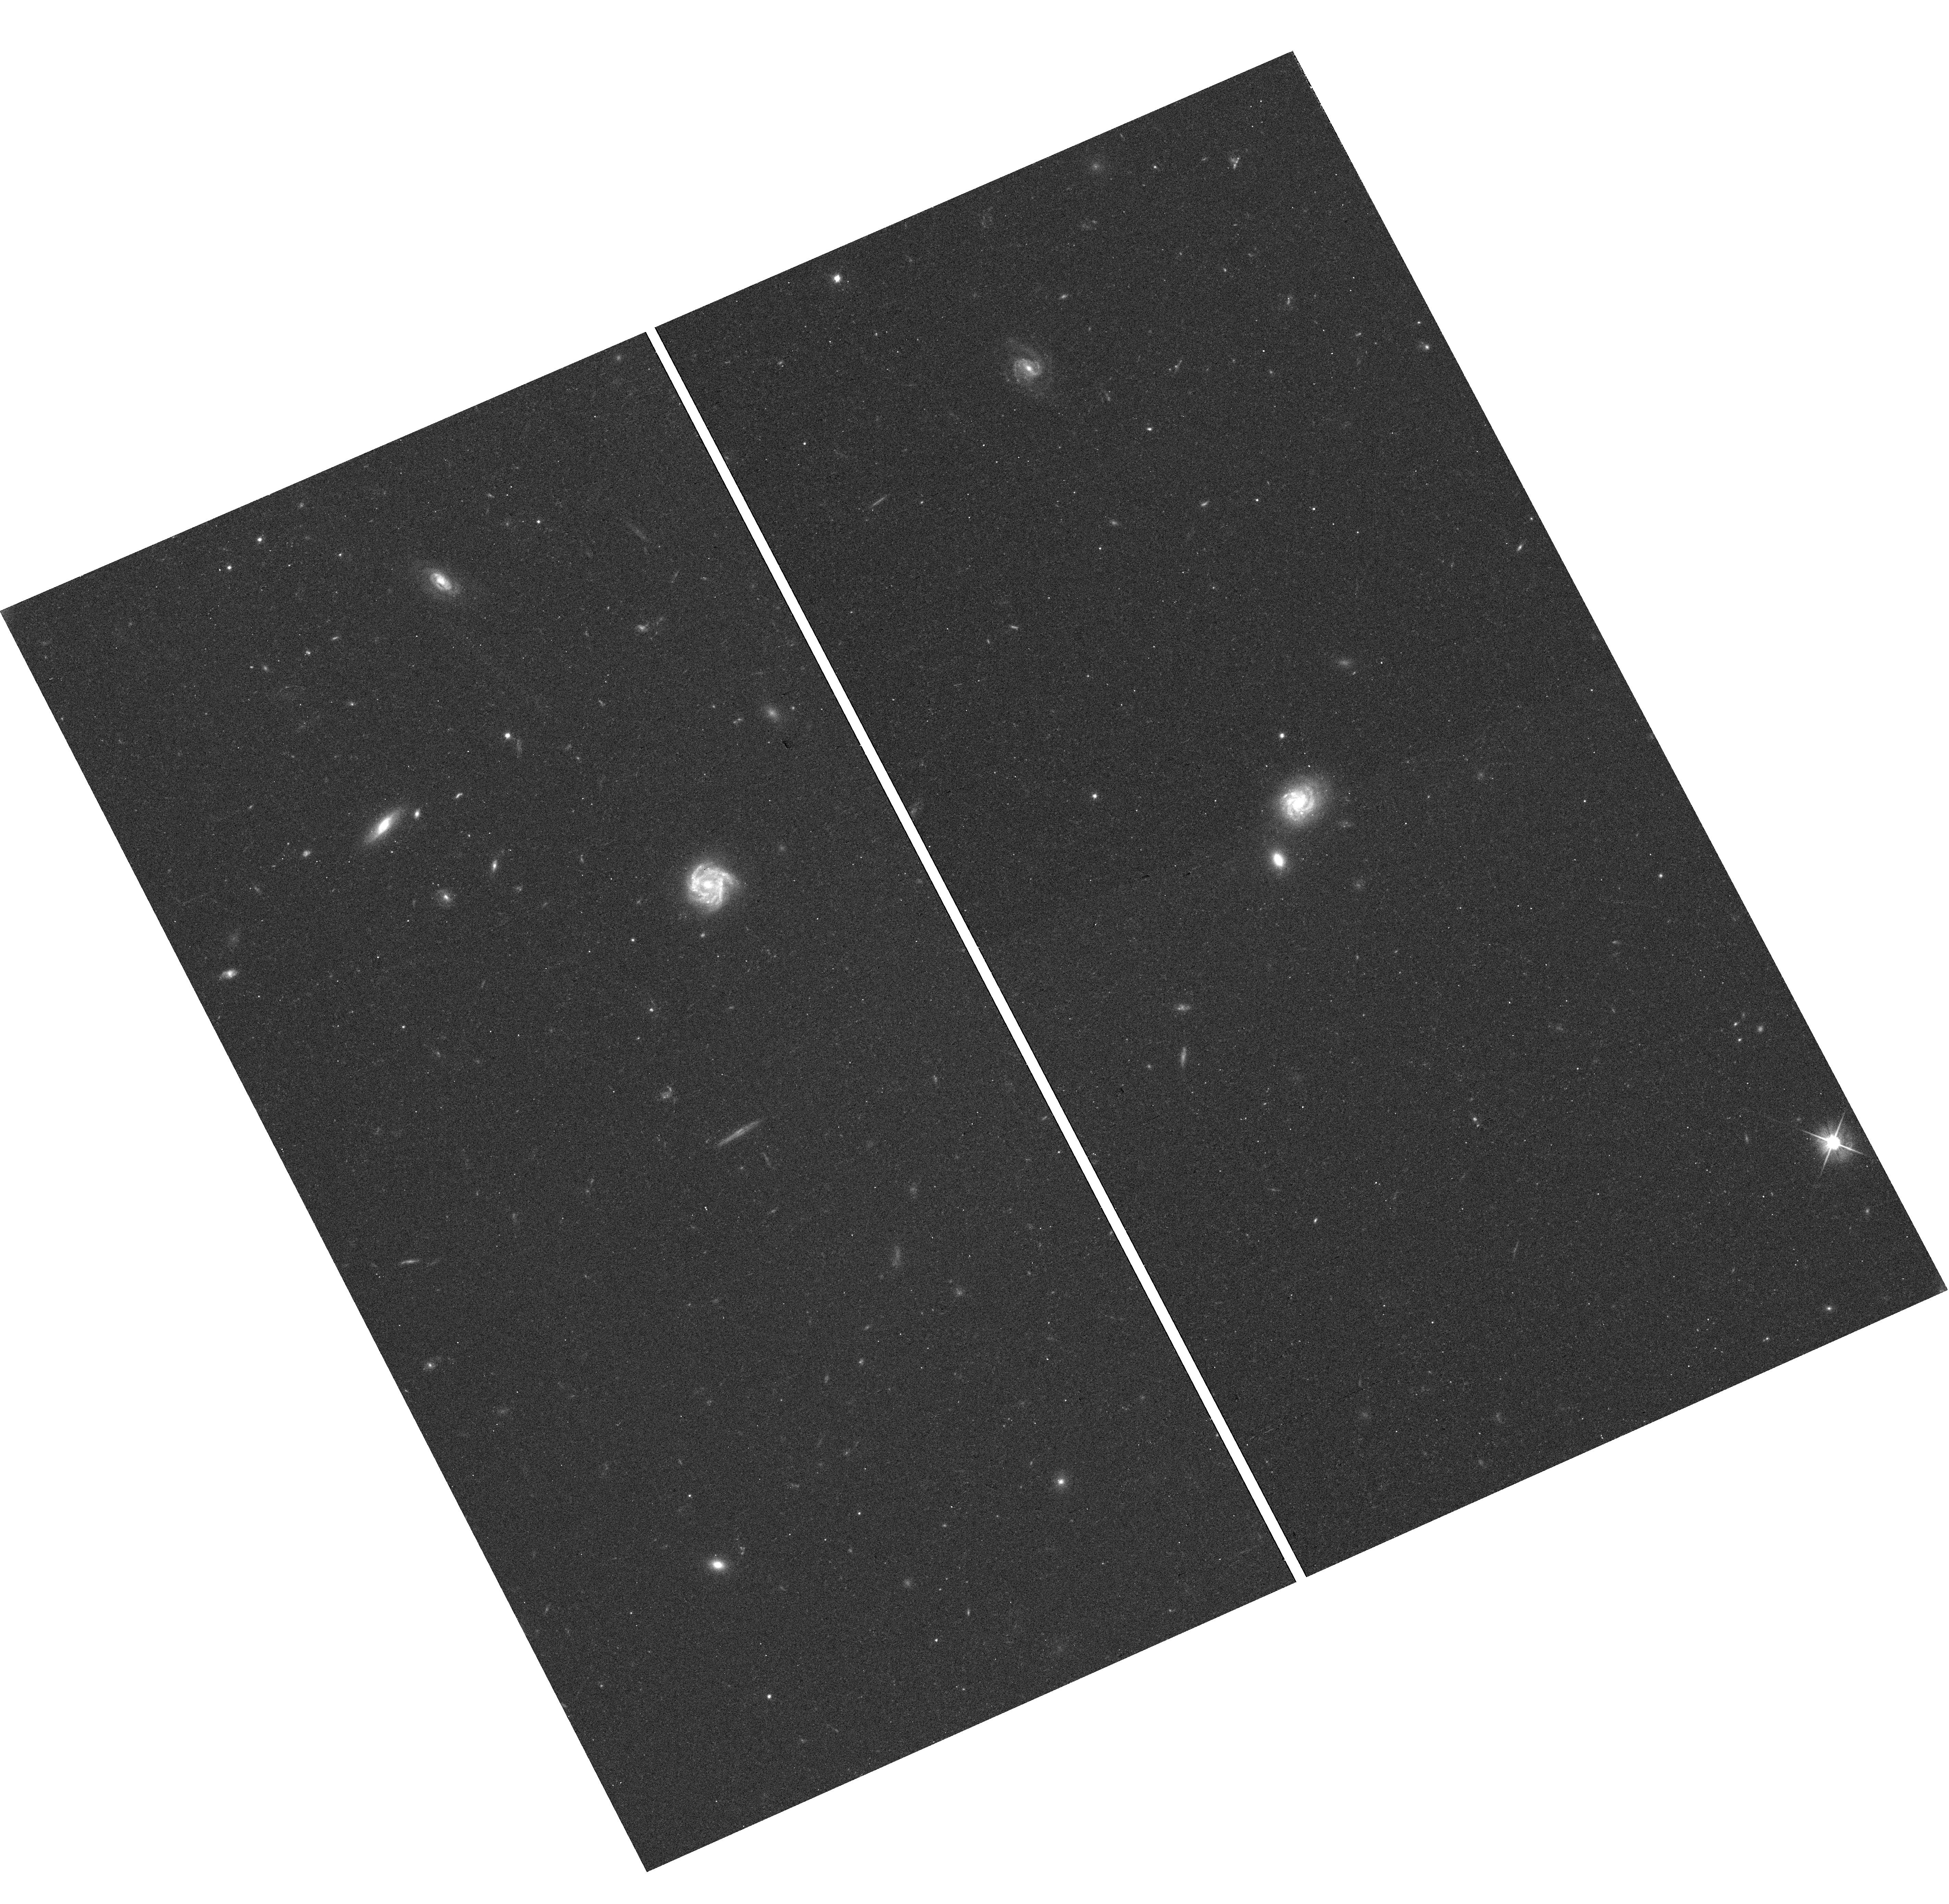
Target: GAMA-1333
Instrument: WFC3/UVIS
Filter: F606W
Exposure: 15 min
Observation ID: hst_13695_93_wfc3_uvis_f606w_iclt93

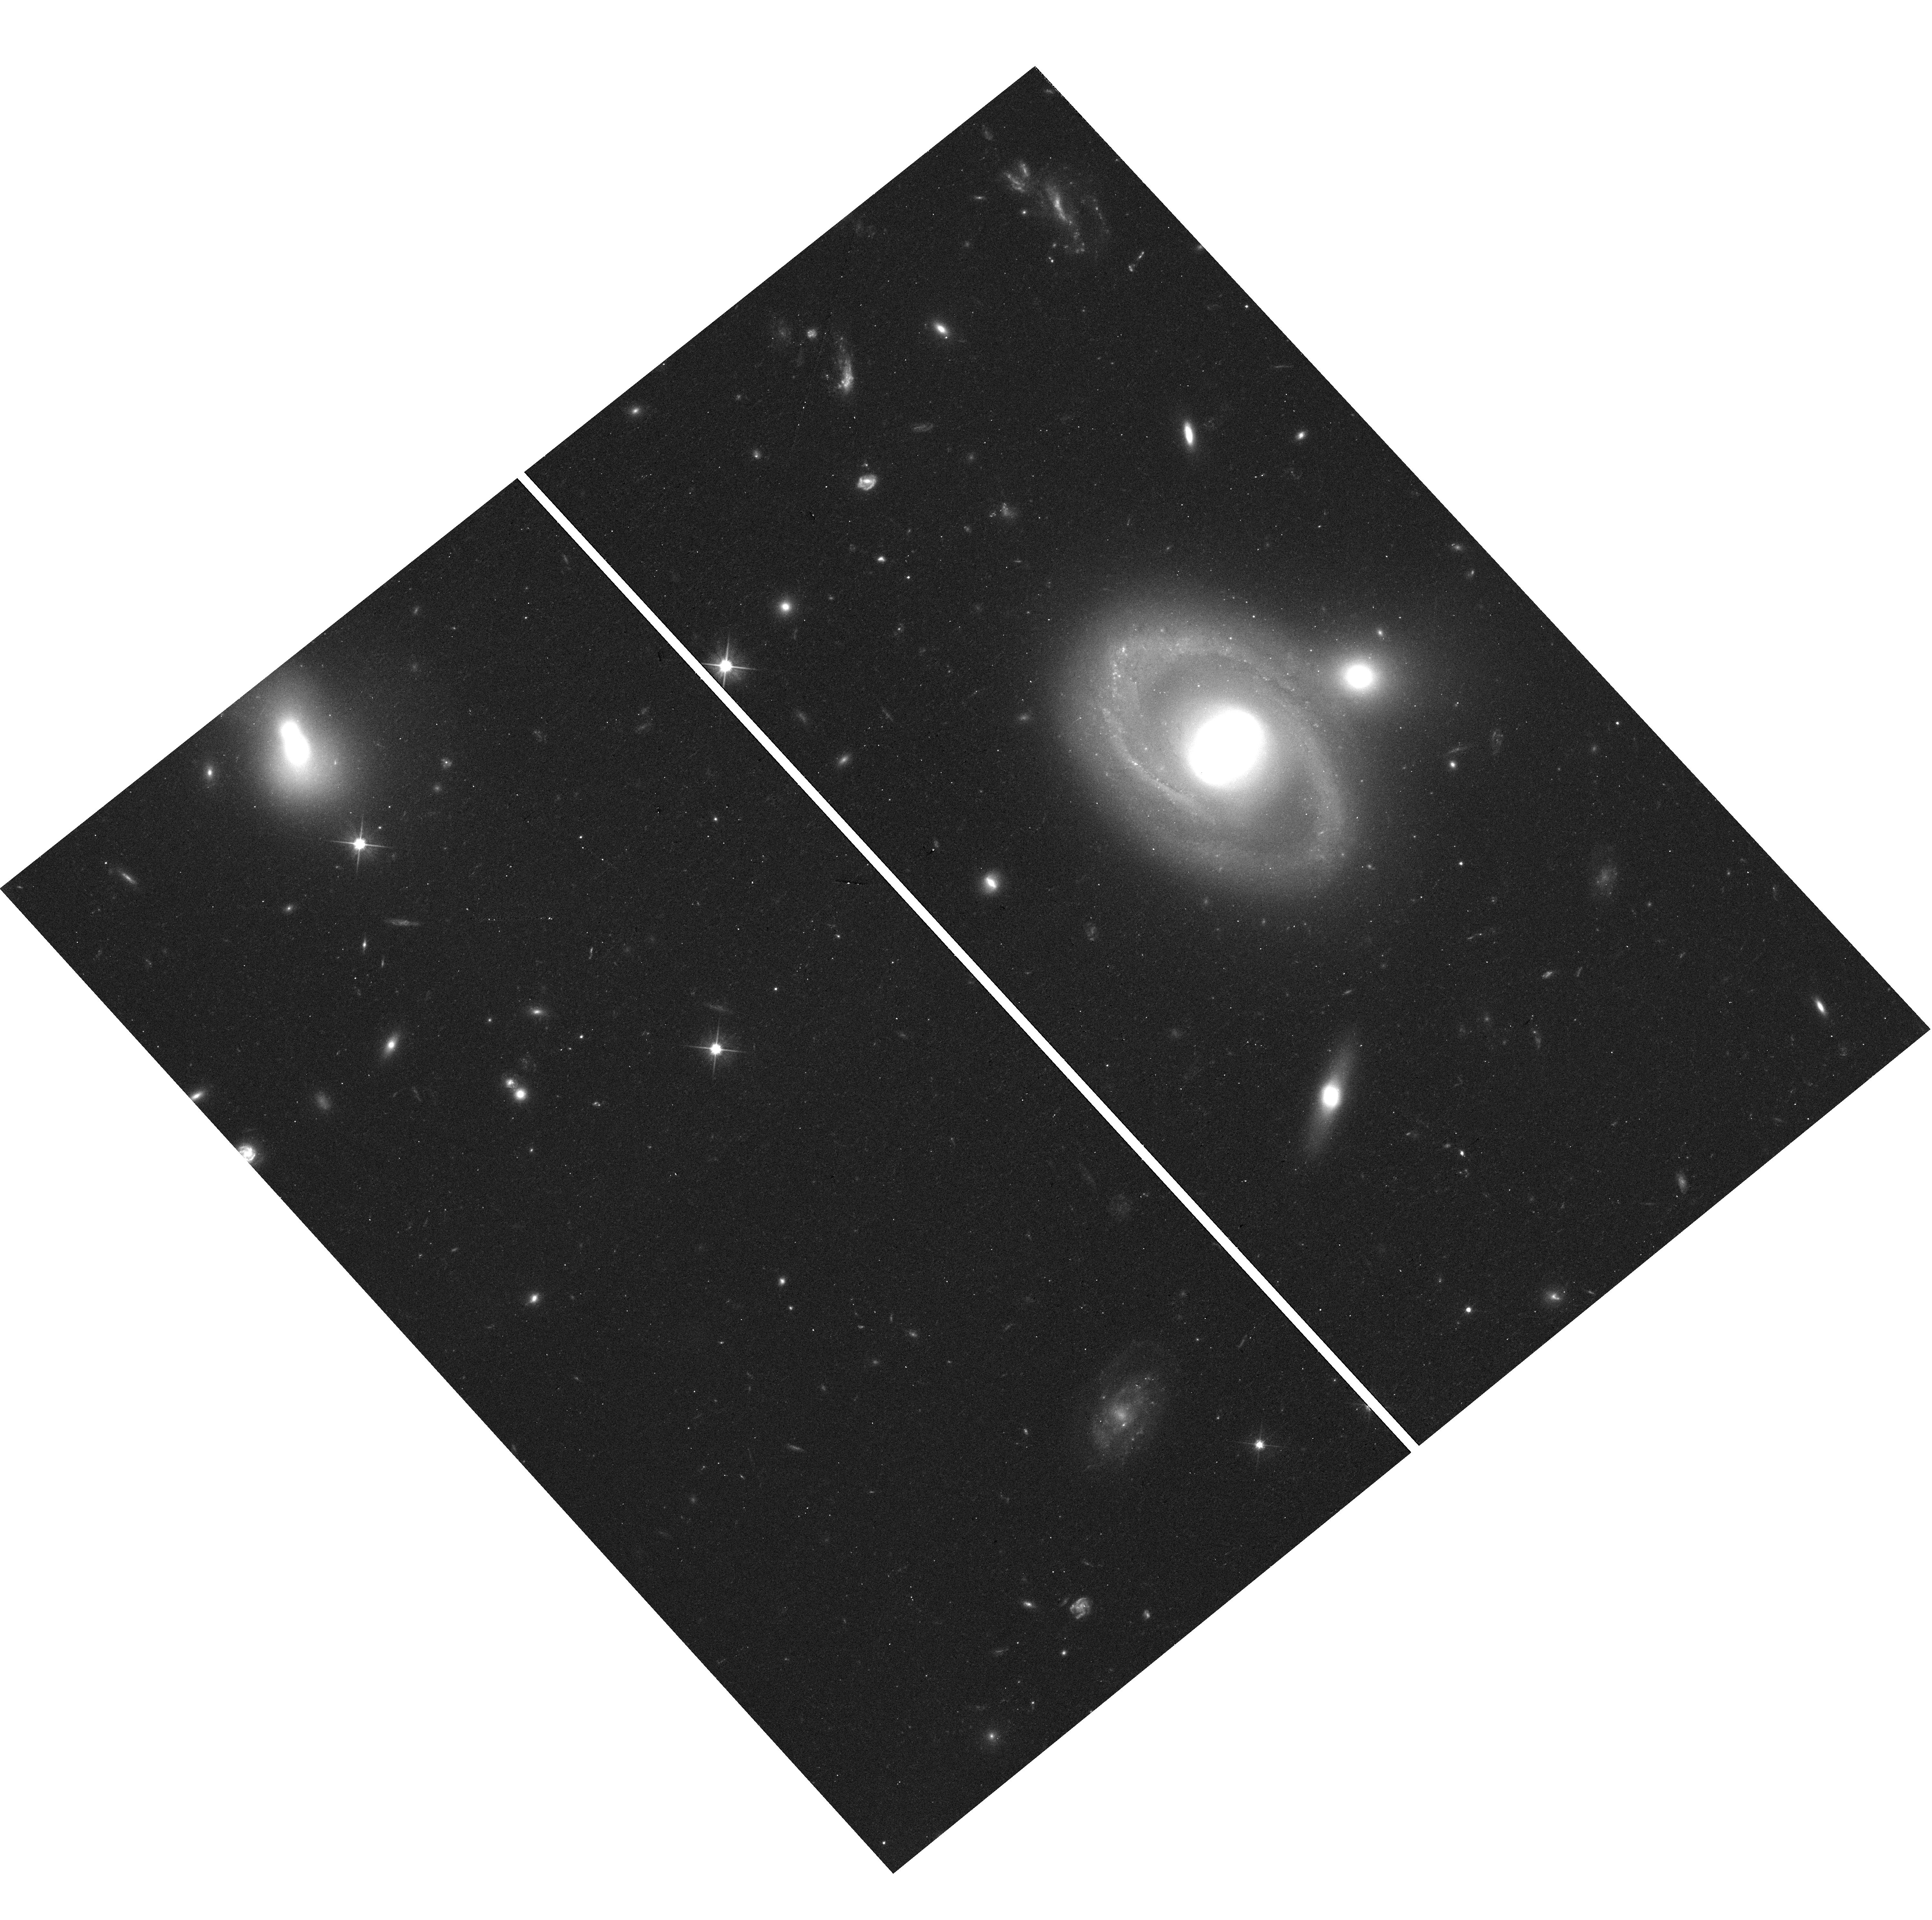
Target: SDSS-587729651810631860
Instrument: WFC3/UVIS
Filter: F606W
Exposure: 15 min
Observation ID: hst_13695_68_wfc3_uvis_f606w_iclt68

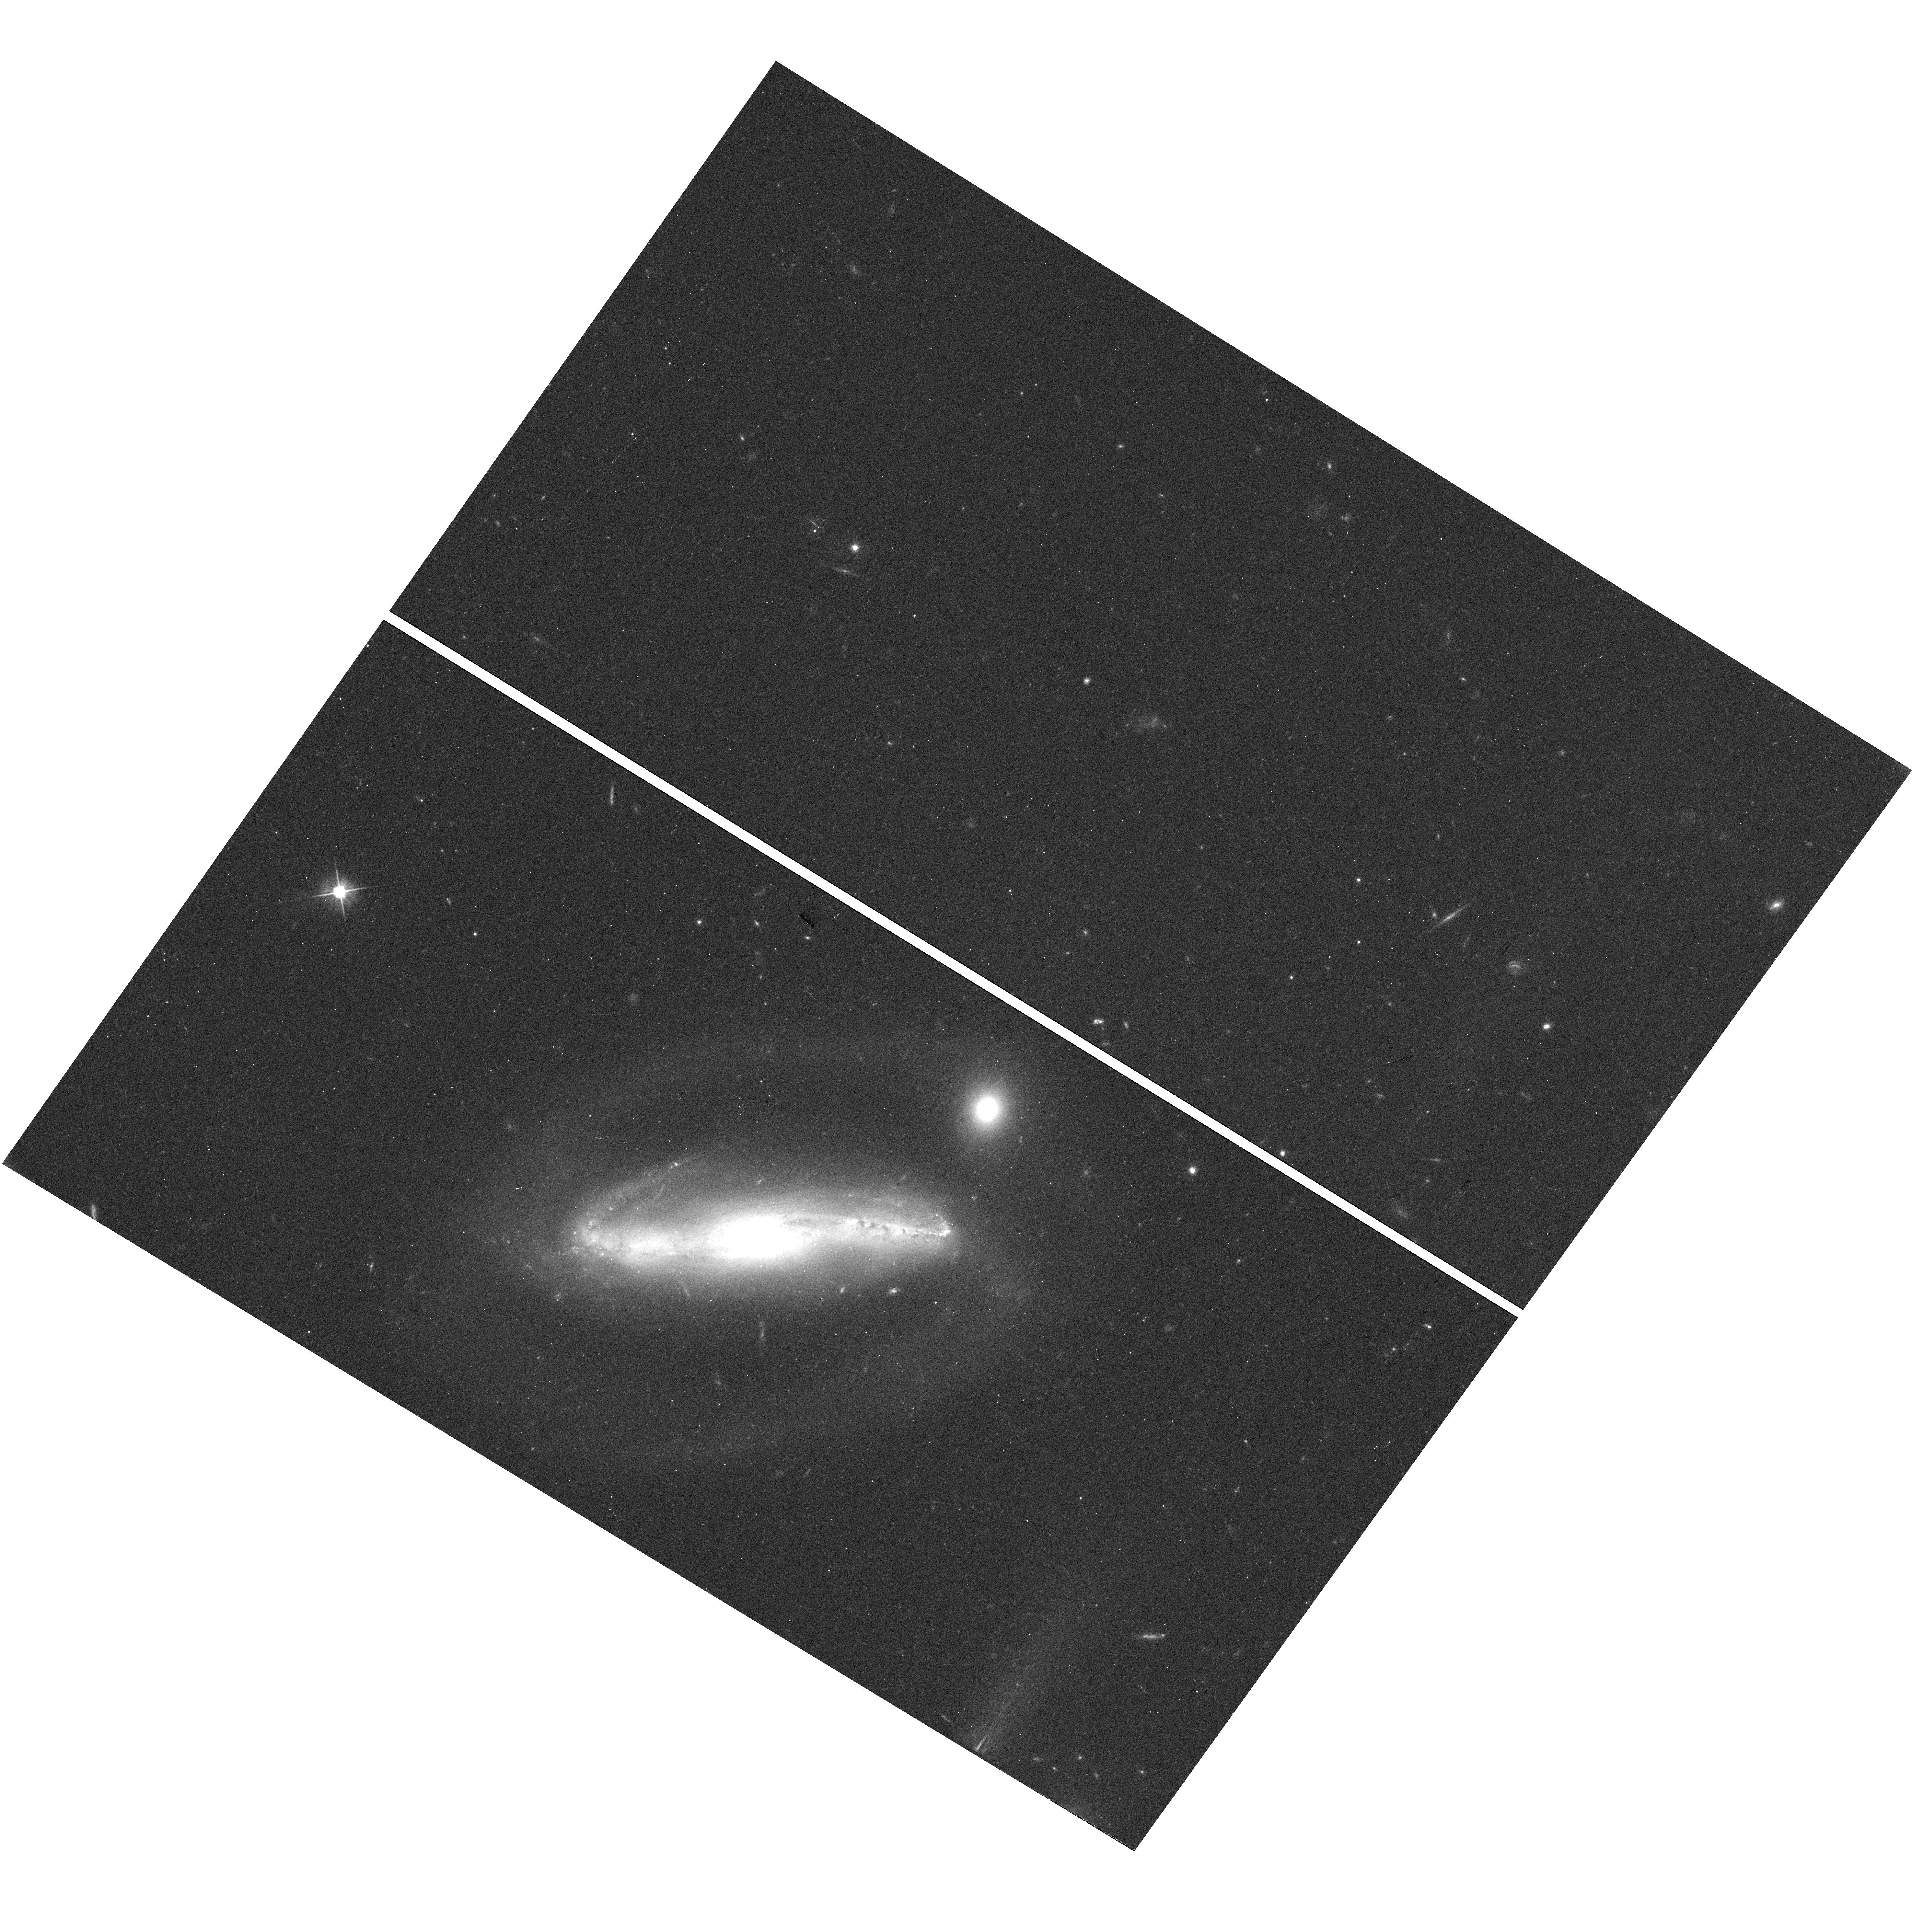
Target: SDSS-587736812056608821
Instrument: WFC3/UVIS
Filter: F606W
Exposure: 15 min
Observation ID: hst_13695_59_wfc3_uvis_f606w_iclt59

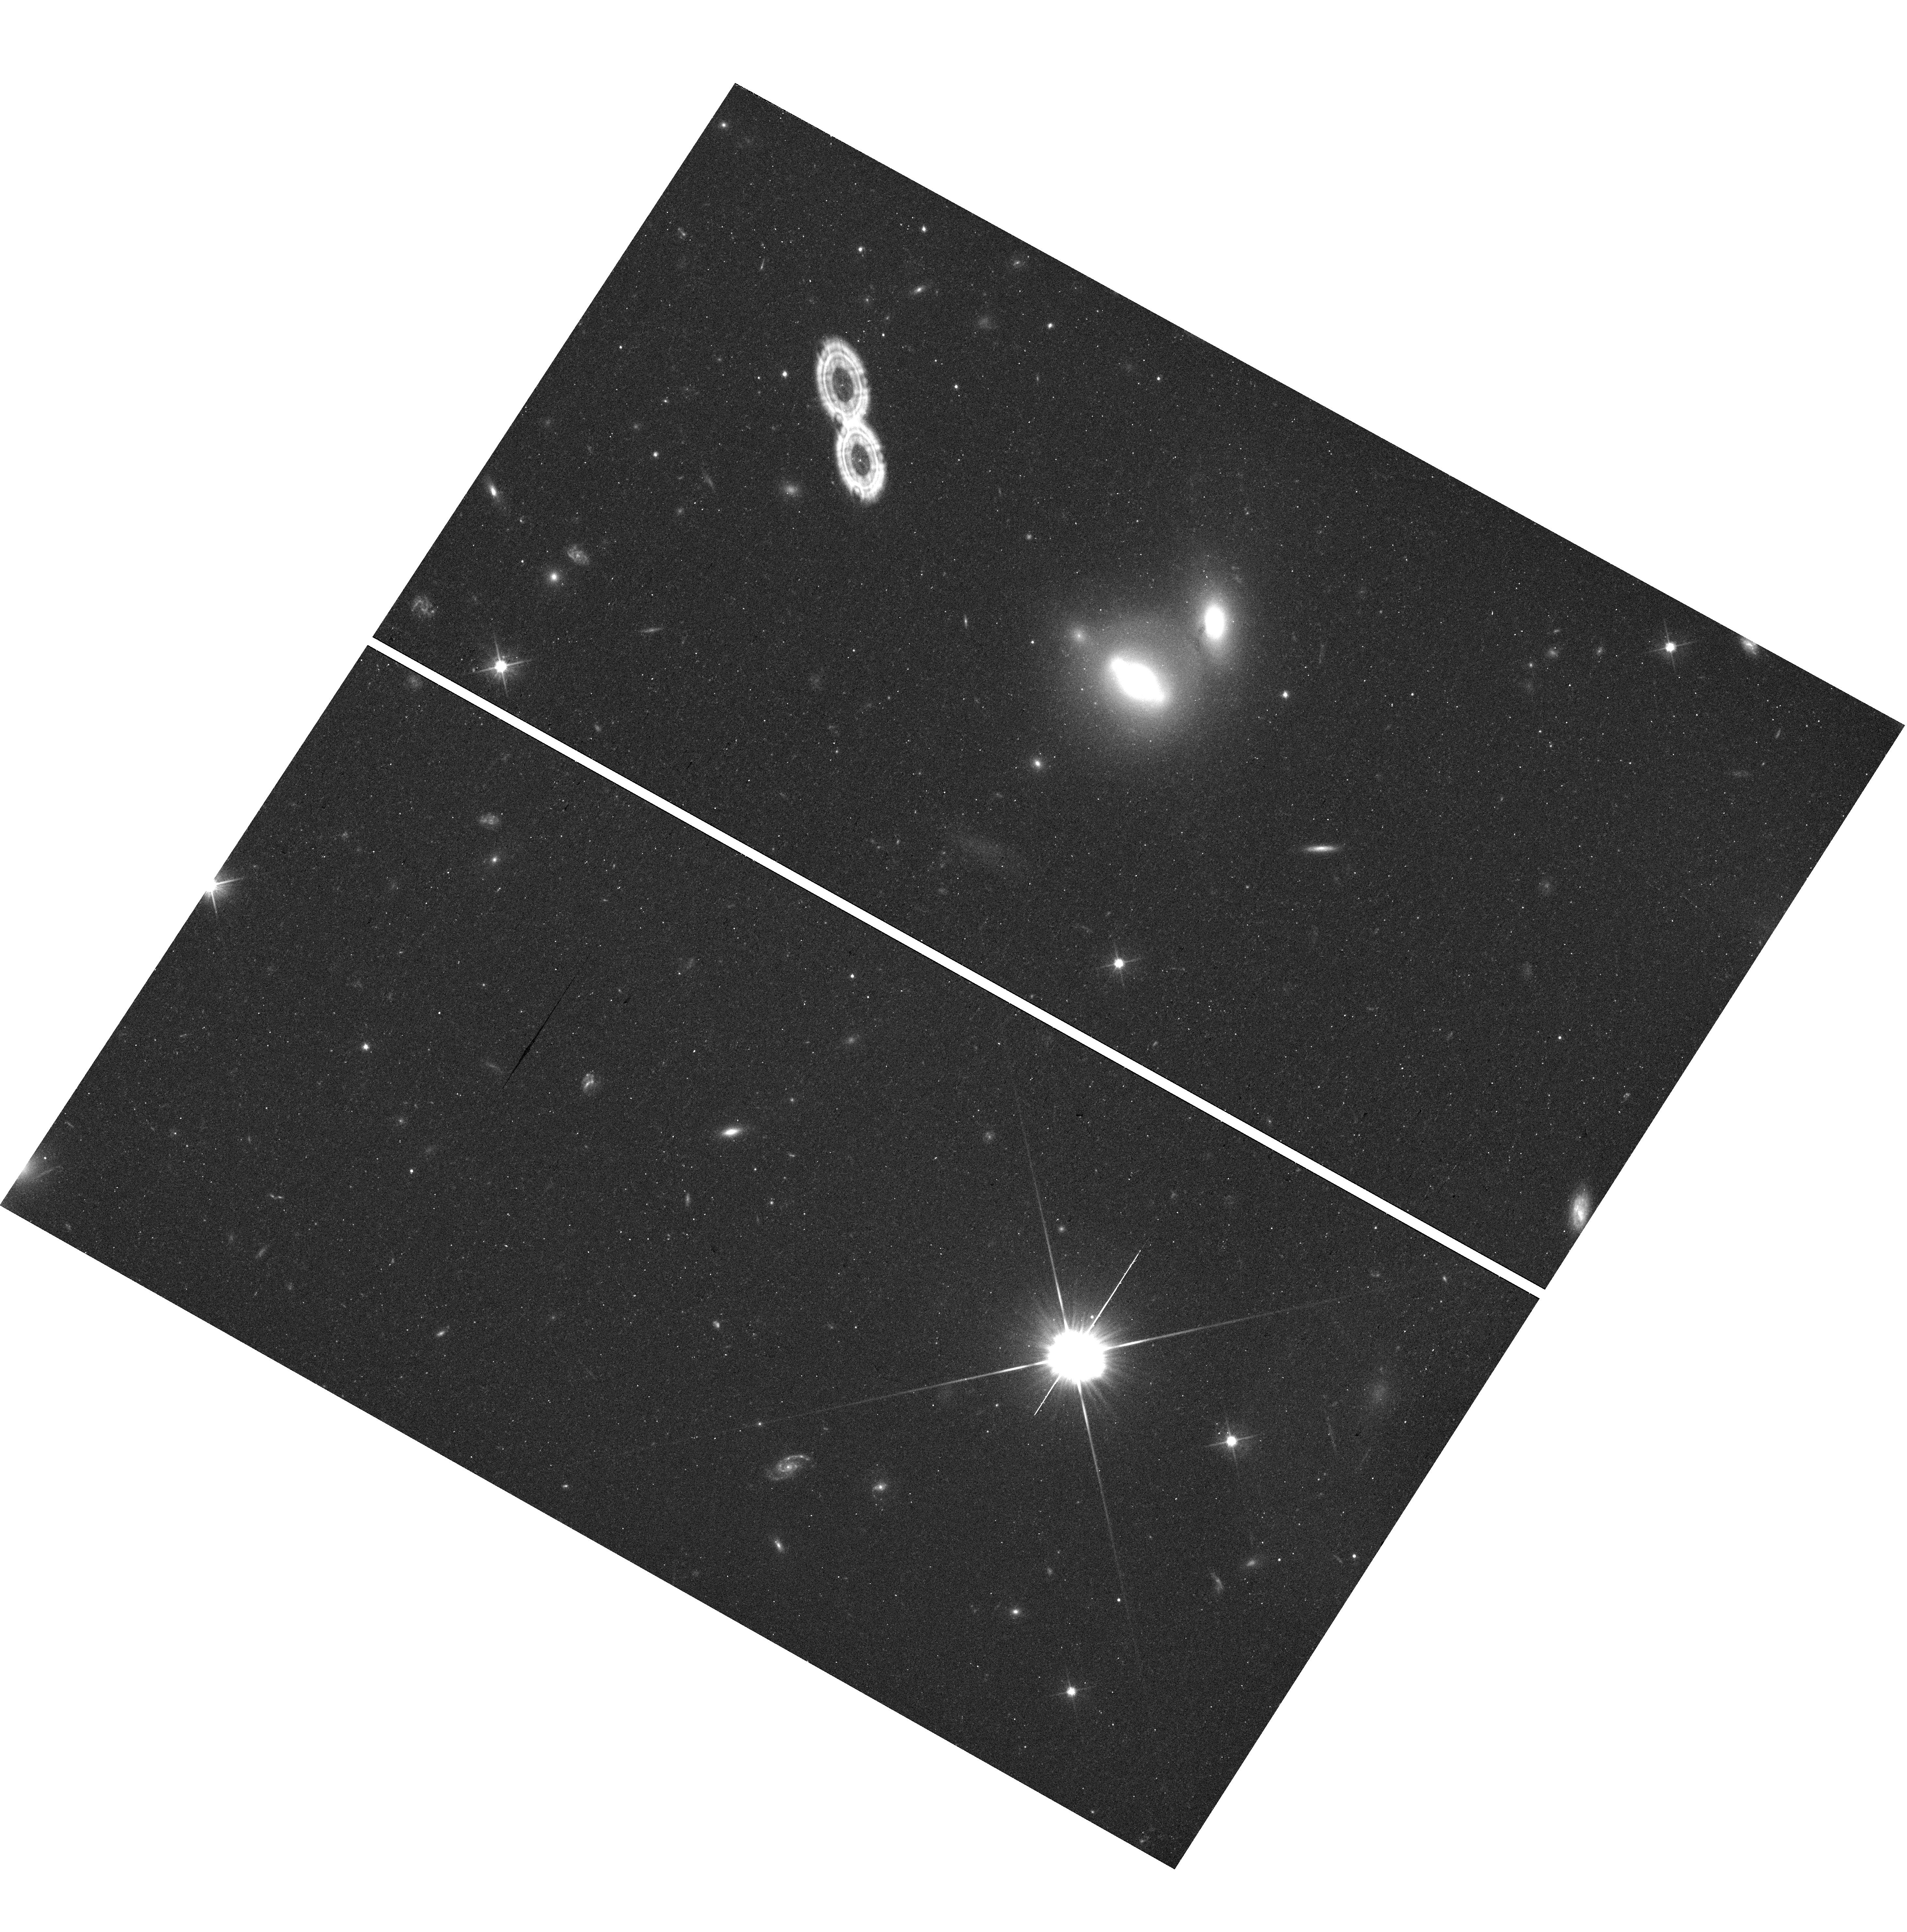
Target: SDSS-587739809961804059
Instrument: WFC3/UVIS
Filter: F606W
Exposure: 15 min
Observation ID: hst_13695_66_wfc3_uvis_f606w_iclt66

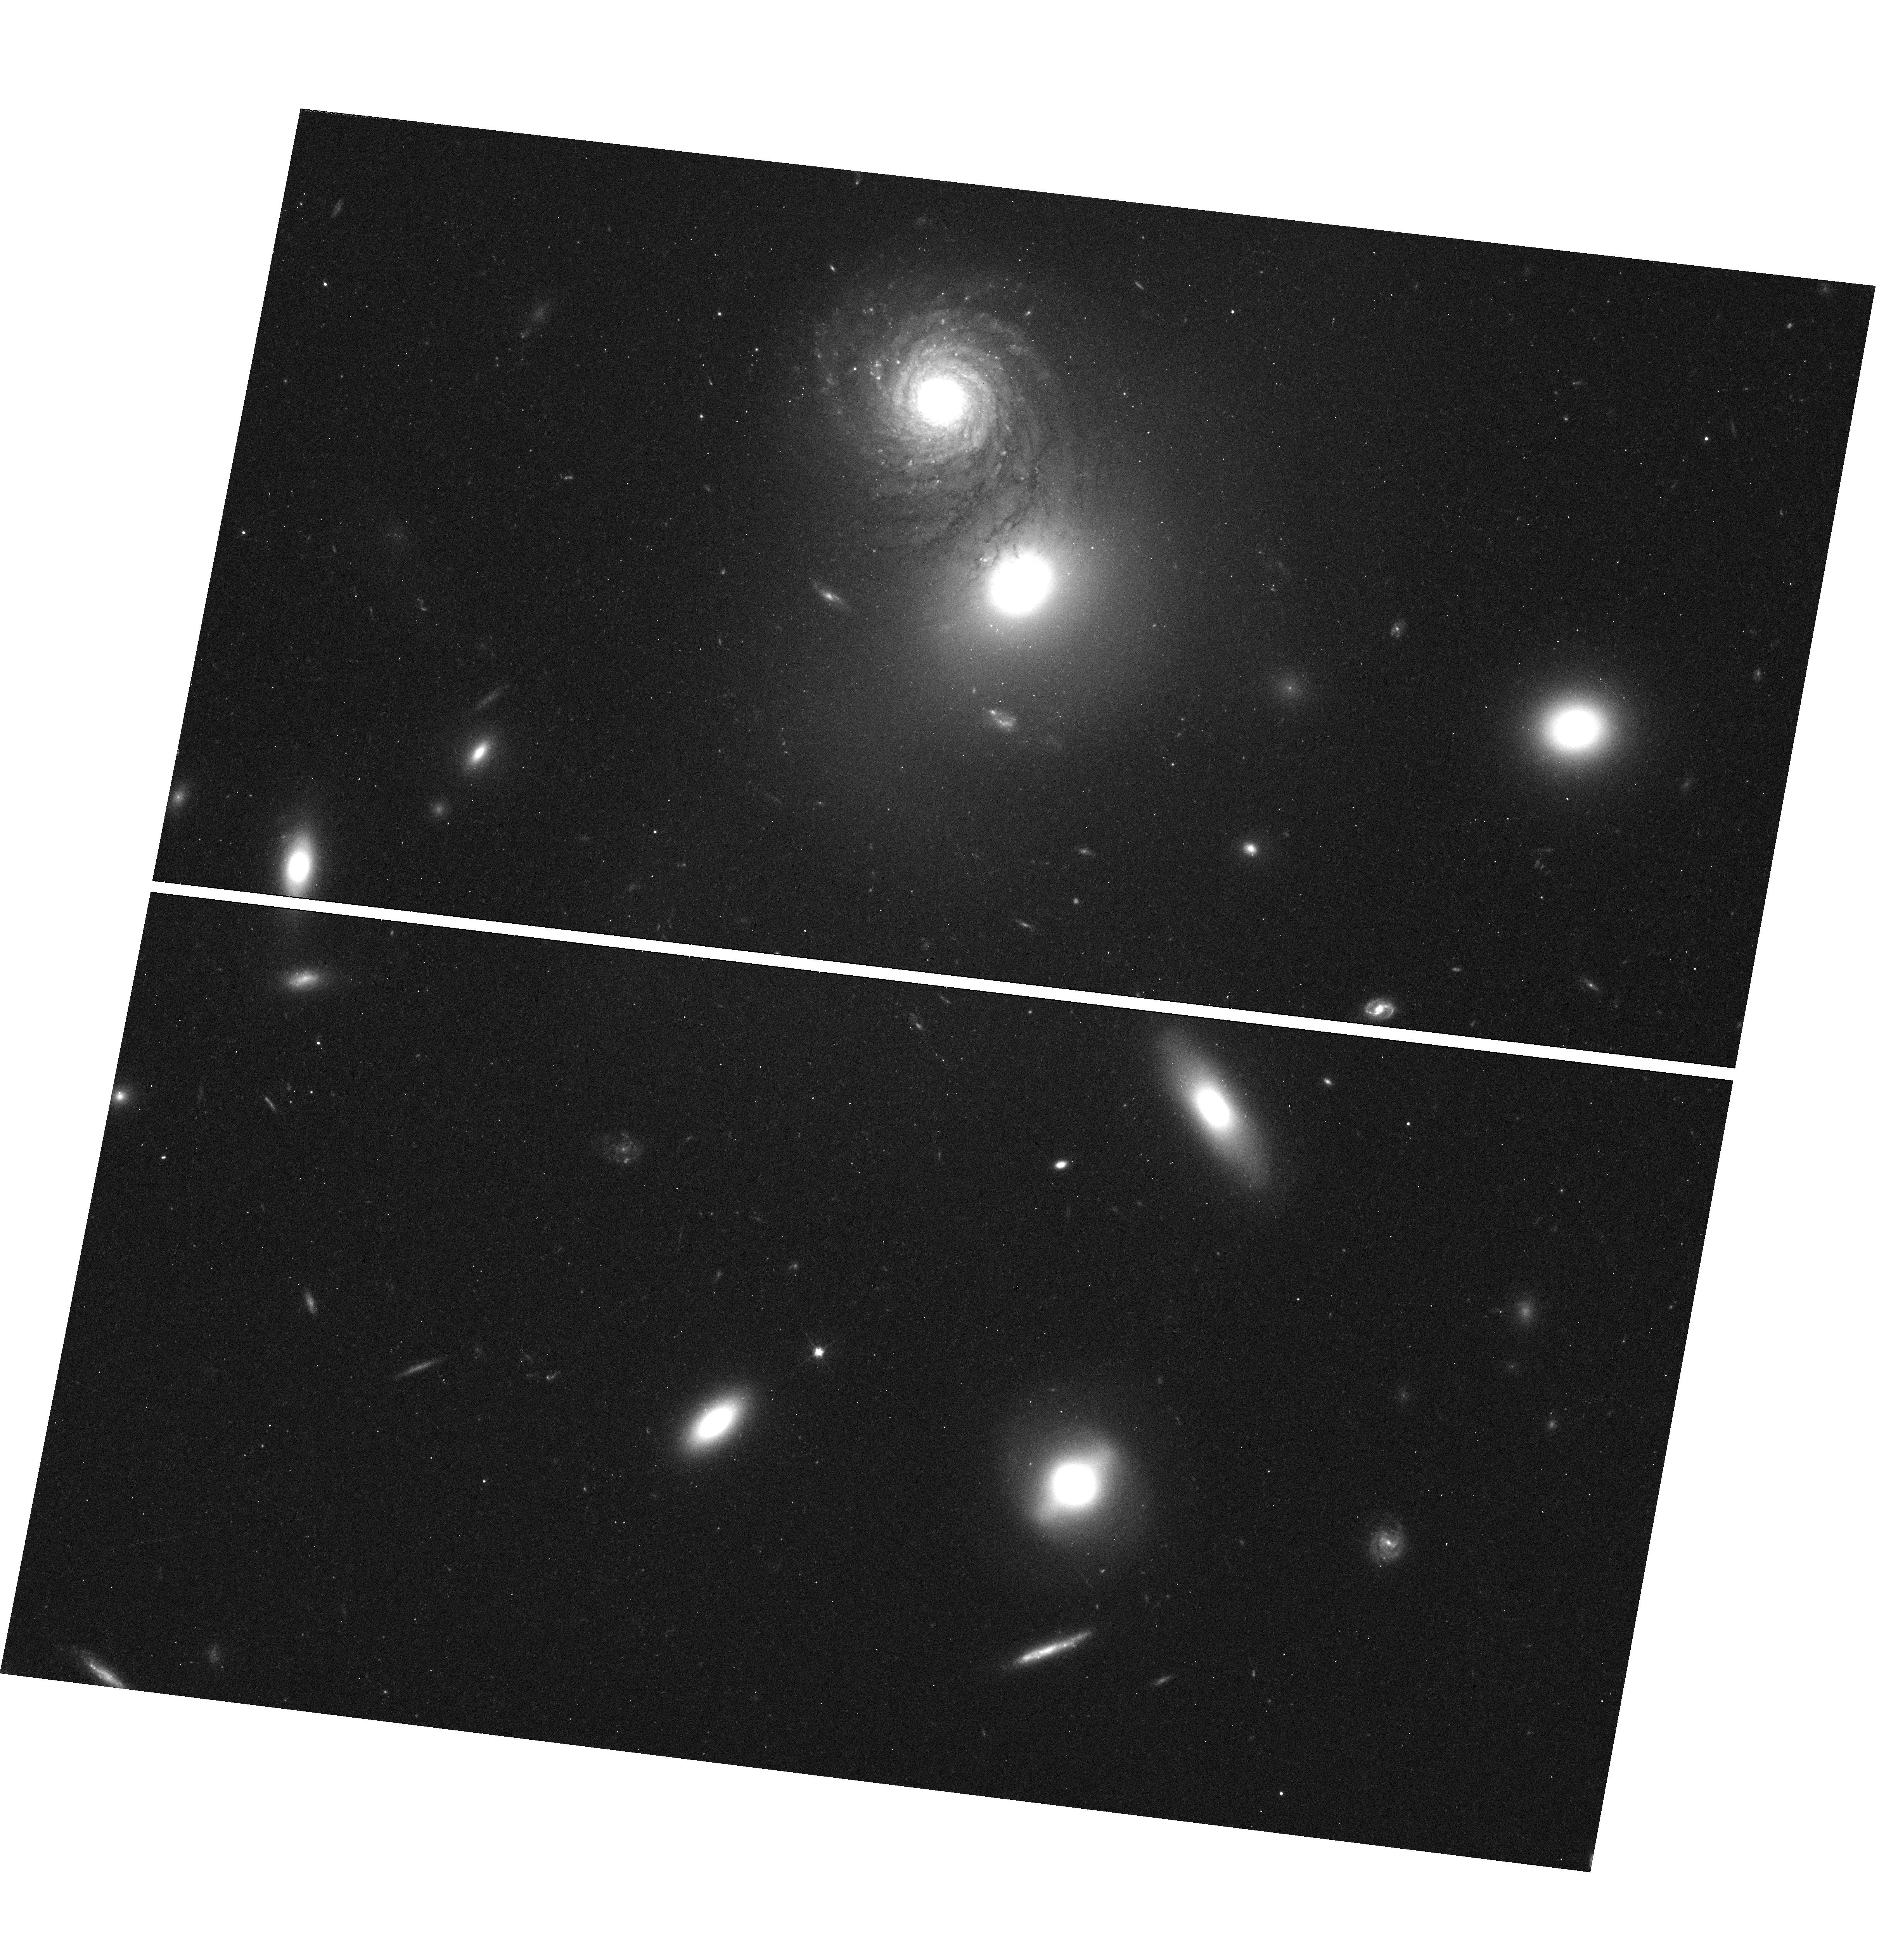
Target: SDSS-587739810484191285
Instrument: WFC3/UVIS
Filter: F606W
Exposure: 15 min
Observation ID: hst_13695_48_wfc3_uvis_f606w_iclt48

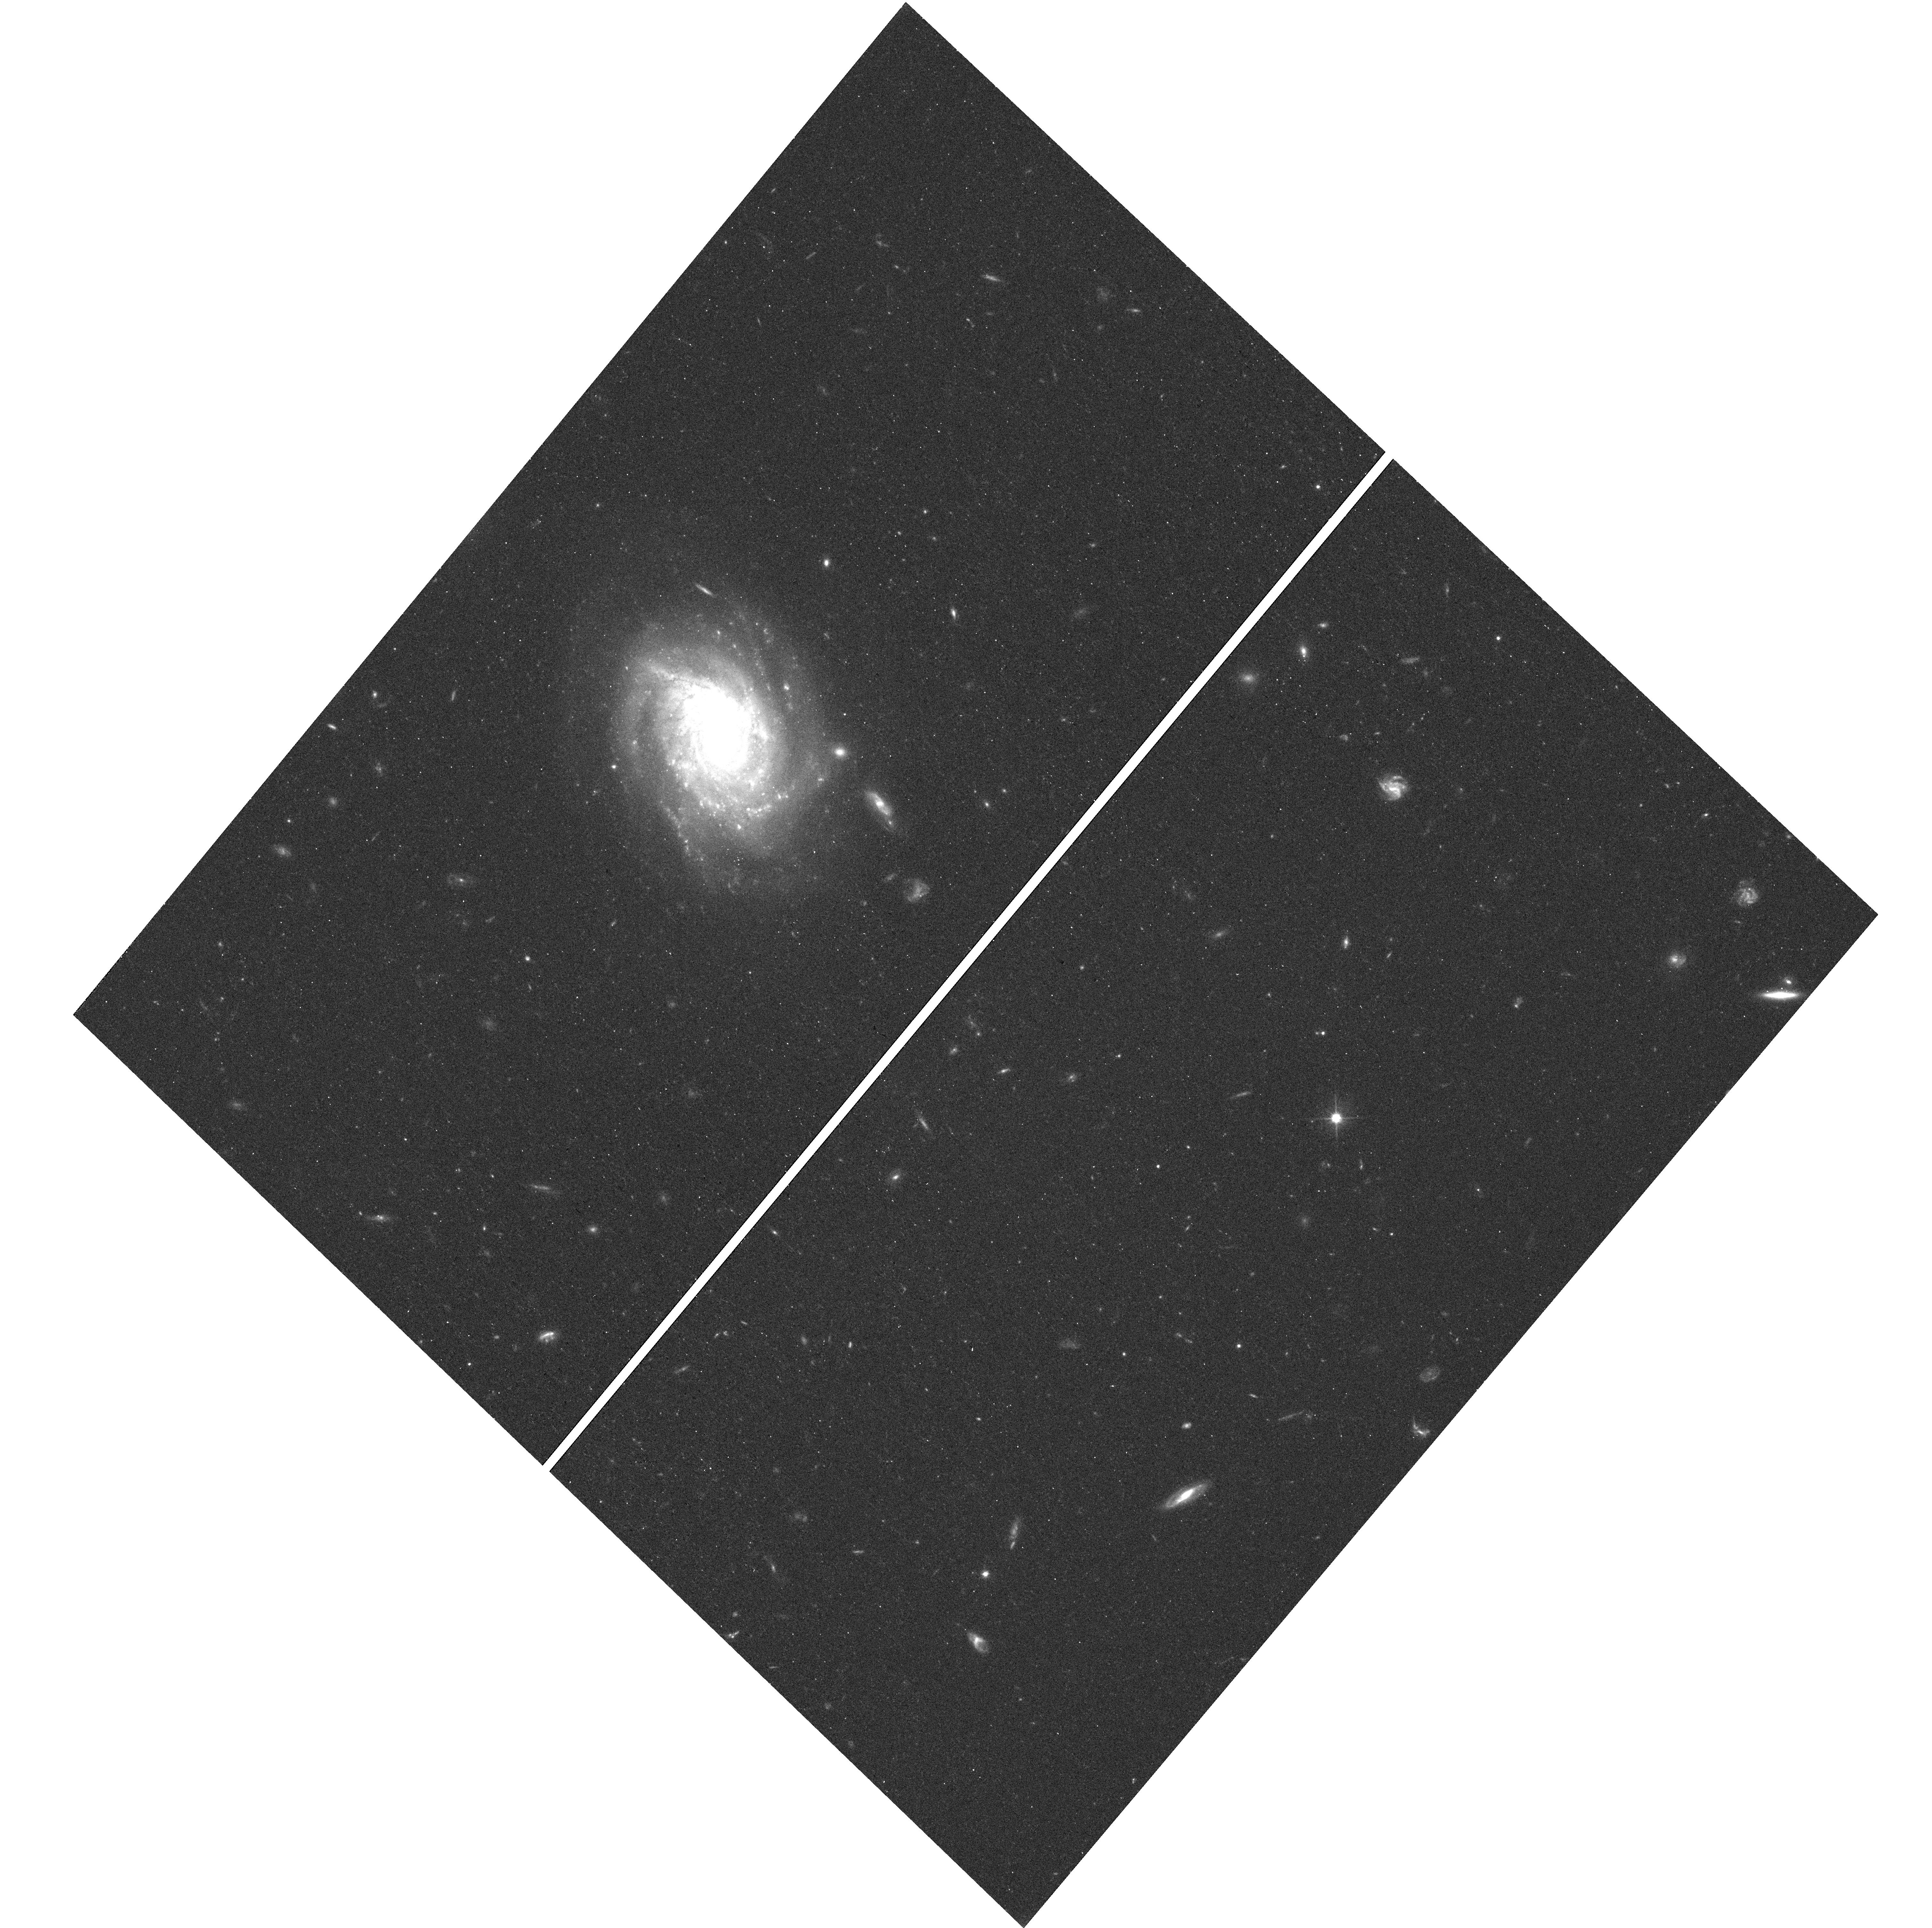
Target: SDSS-588011219671908454
Instrument: WFC3/UVIS
Filter: F606W
Exposure: 15 min
Observation ID: hst_13695_46_wfc3_uvis_f606w_iclt46

STarlight Absorption Reduction through a Survey of Multiple Occulting Galaxies (STARSMOG) (PI: Holwerda, Benne Willem)

Dust absorption remains the poorest constrained parameter in both Cosmological distances and multi-wavelength studies of galaxy populations. A galaxy's dust distribution can be measured to great accuracy in the case of an overlapping pair of galaxies, i.e., when a foreground spiral galaxy accidentally overlaps a more distant, preferably elliptical galaxy. We have identified over 300 bona-fide overlapping pairs --well separated in redshift but close on the sky-- in the GAMA spectroscopic survey, taking advantage of its high completeness (98%) on small scales. We propose to map the fine-scale (~50pc) dust structure in these occulting galaxies, using HST/WFC3 SNAP observations. The resulting dust maps will (1) serve as an extinction probability for supernova lightcurve fits in similar type host galaxies, (2) strongly constrain the role of ISM structure in Spectral Energy Distribution models of spiral galaxies, and (3) map the level of ISM turbulence (through the spatial power-spectrum). We ask for SNAP observations with a parent list of 355 targets to ensure a complete and comprehensive coverage of each foreground galaxy mass, radius and inclination. The resulting extinction maps will serve as a library for SNIa measurements, galaxy SED modelling and ISM turbulence measurements.